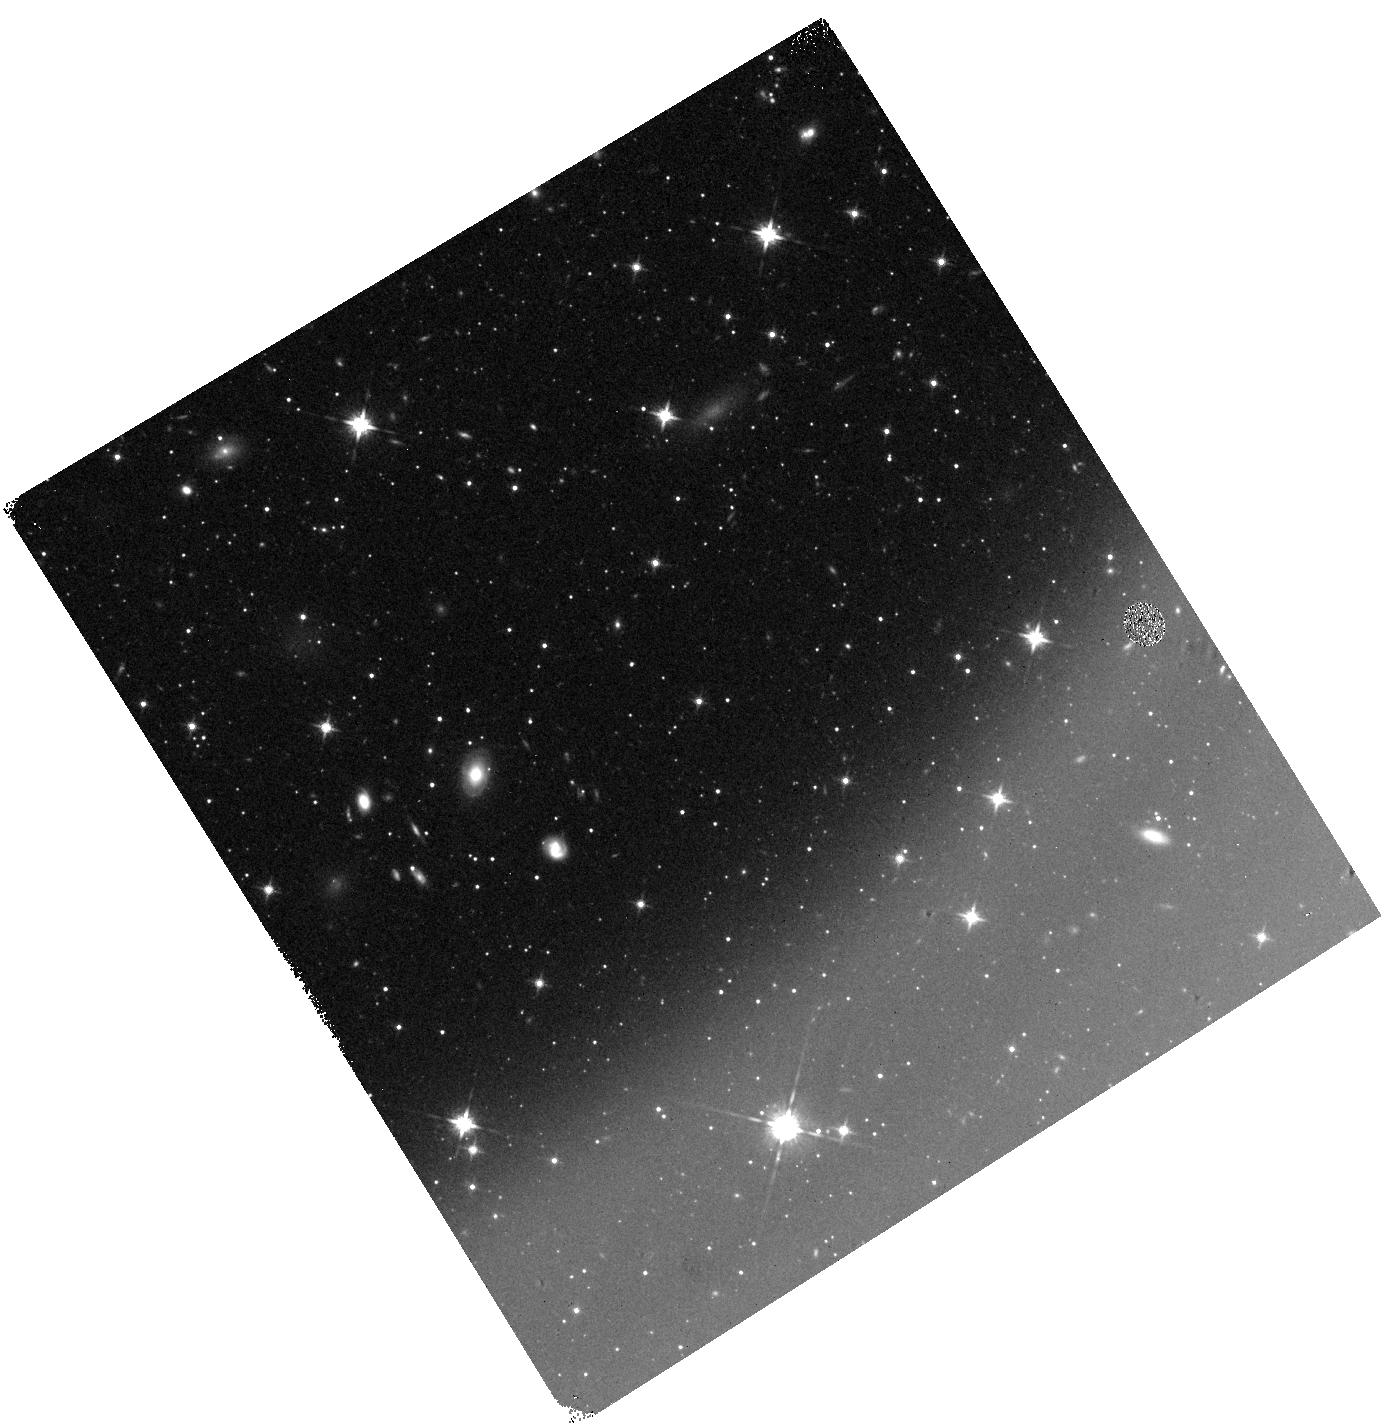
Target: field at RA 95.903°, Dec -64.528°
Instrument: WFC3/IR
Filter: F125W
Exposure: 10 min
Observation ID: hst_11700_2v_wfc3_ir_f125w_ib8d2v

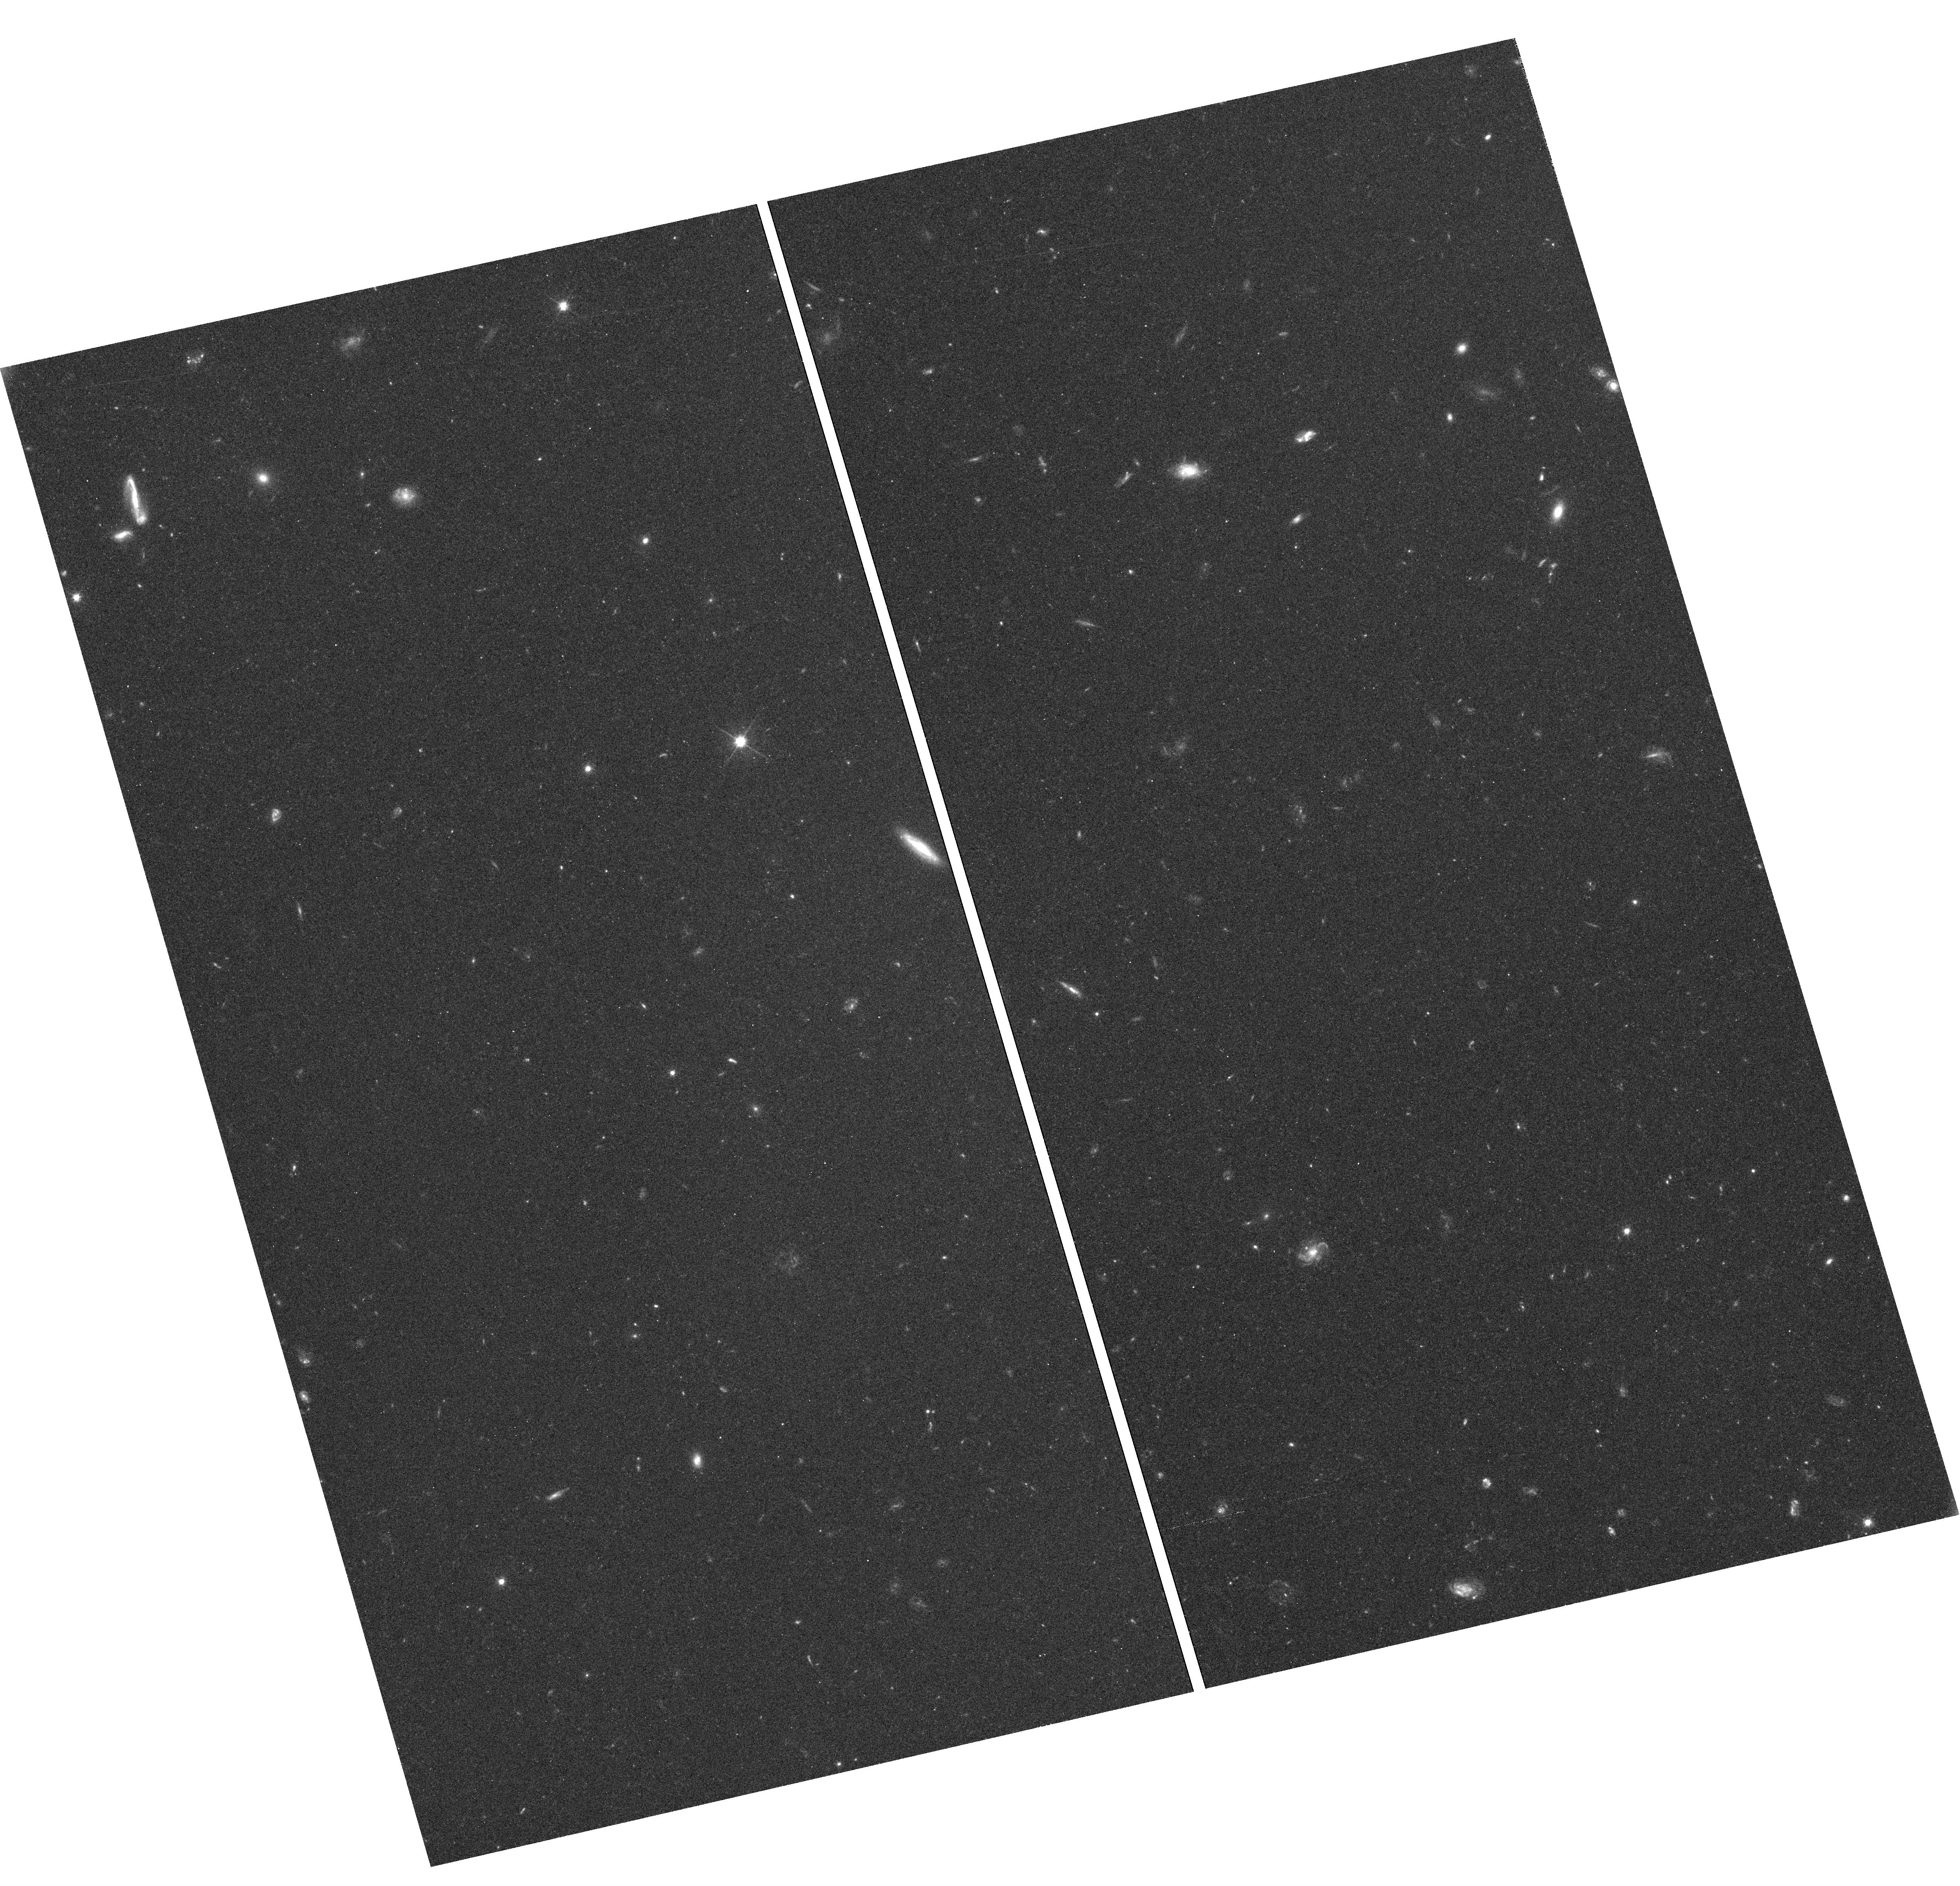
Target: field at RA 17.544°, Dec -2.402°
Instrument: WFC3/UVIS
Filter: F606W
Exposure: 45 min
Observation ID: hst_11700_10_wfc3_uvis_f606w_ib8d10

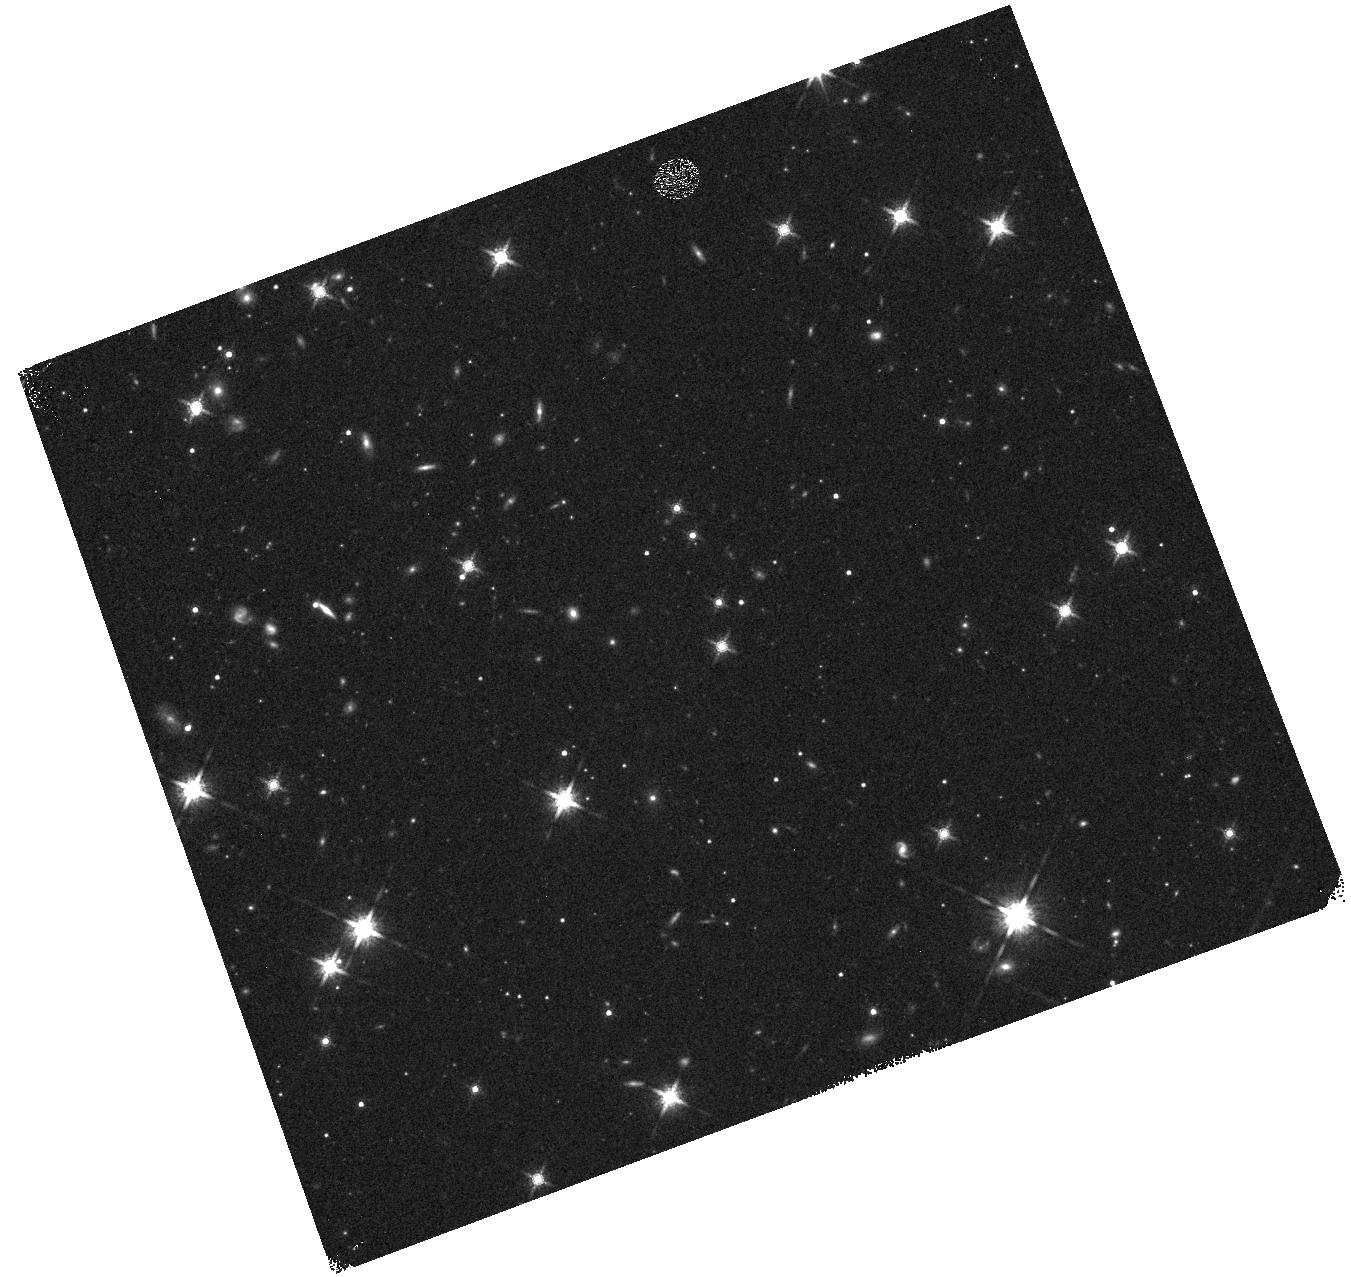
Target: field at RA 99.286°, Dec -75.307°
Instrument: WFC3/IR
Filter: F160W
Exposure: 7 min
Observation ID: hst_11700_95_wfc3_ir_f160w_ib8d95

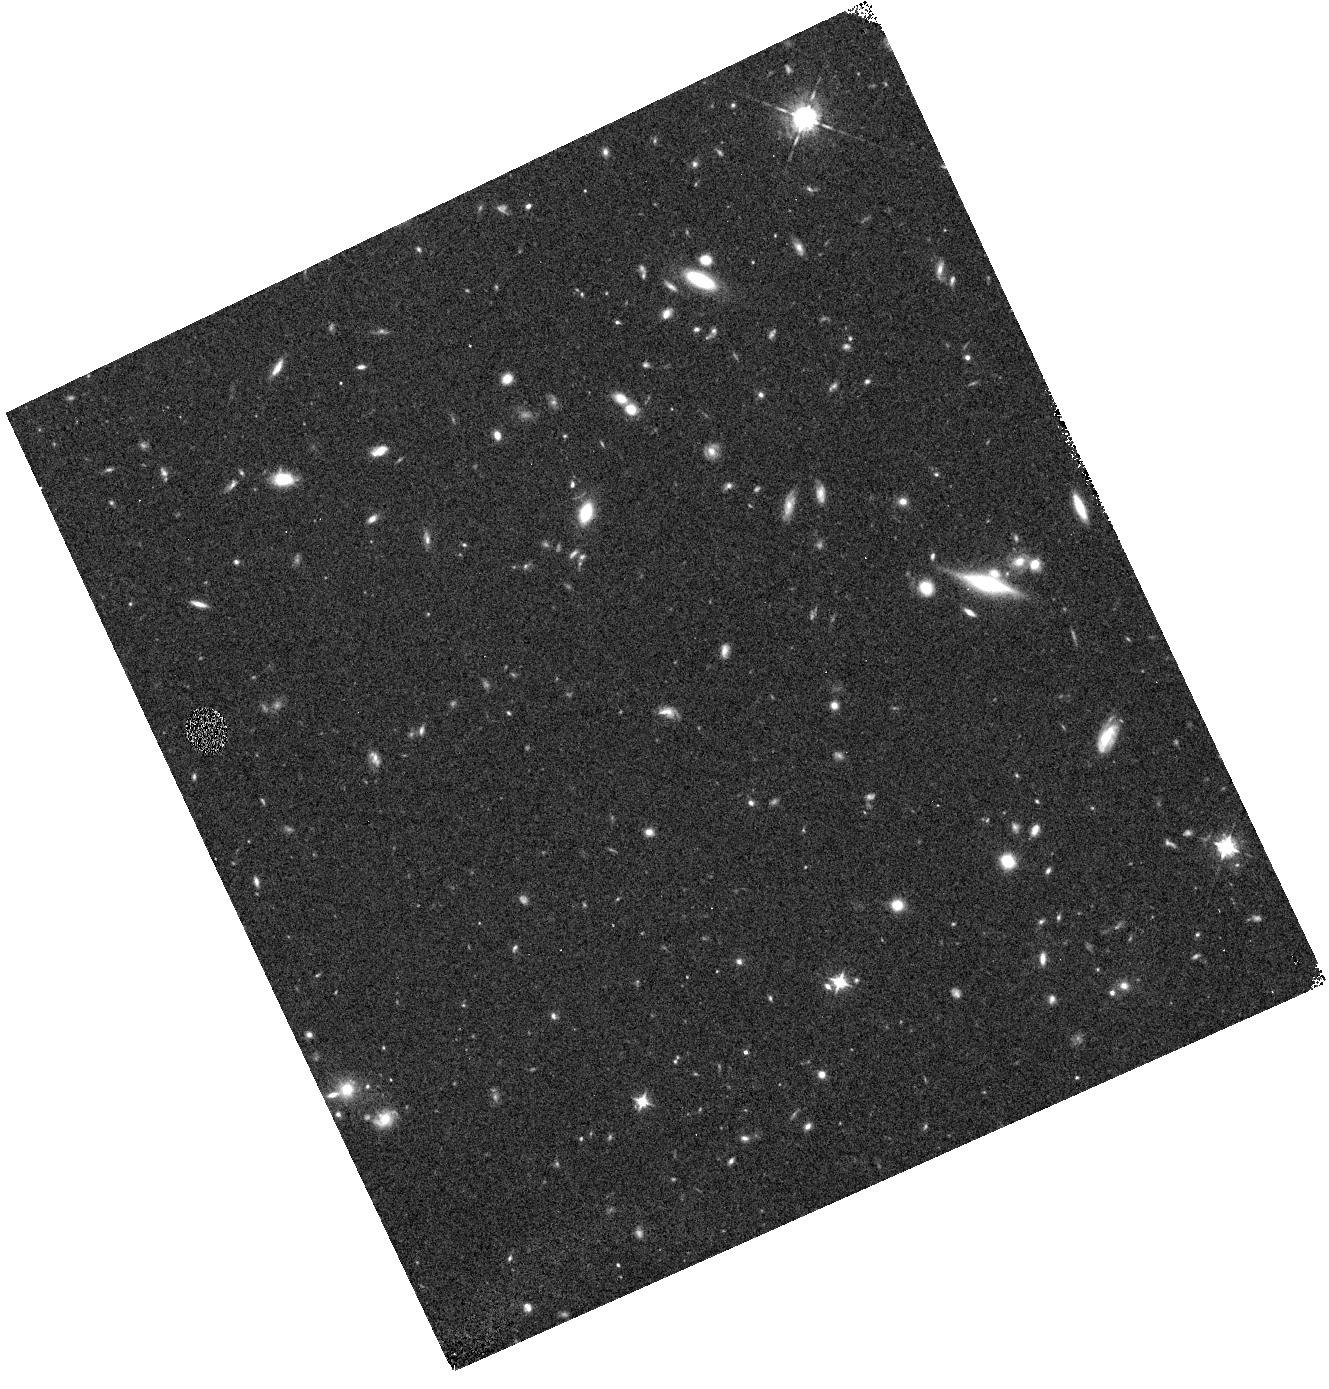
Target: field at RA 17.525°, Dec -2.398°
Instrument: WFC3/IR
Filter: F098M
Exposure: 32 min
Observation ID: hst_11700_28_wfc3_ir_f098m_ib8d28

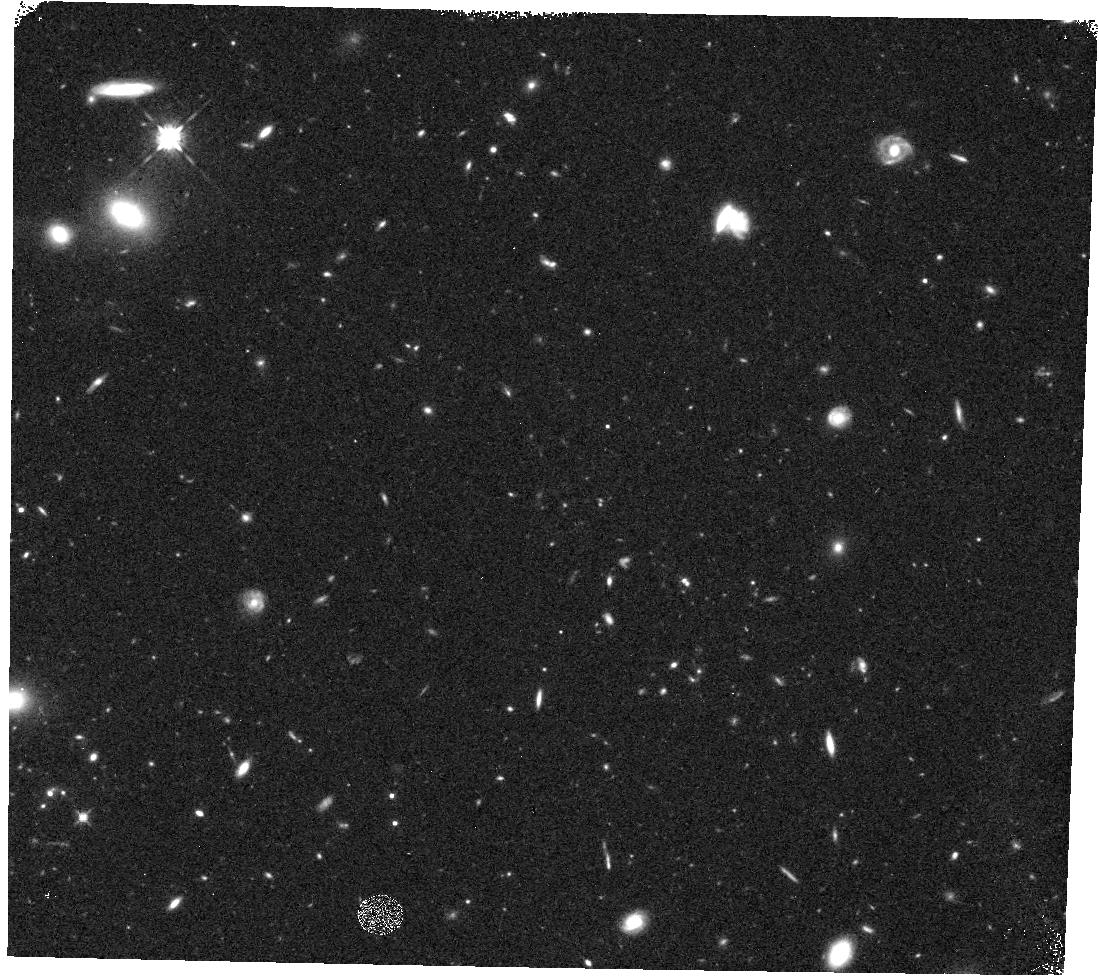
Target: field at RA 191.184°, Dec 33.937°
Instrument: WFC3/IR
Filter: F125W
Exposure: 13 min
Observation ID: hst_11700_52_wfc3_ir_f125w_ib8d52

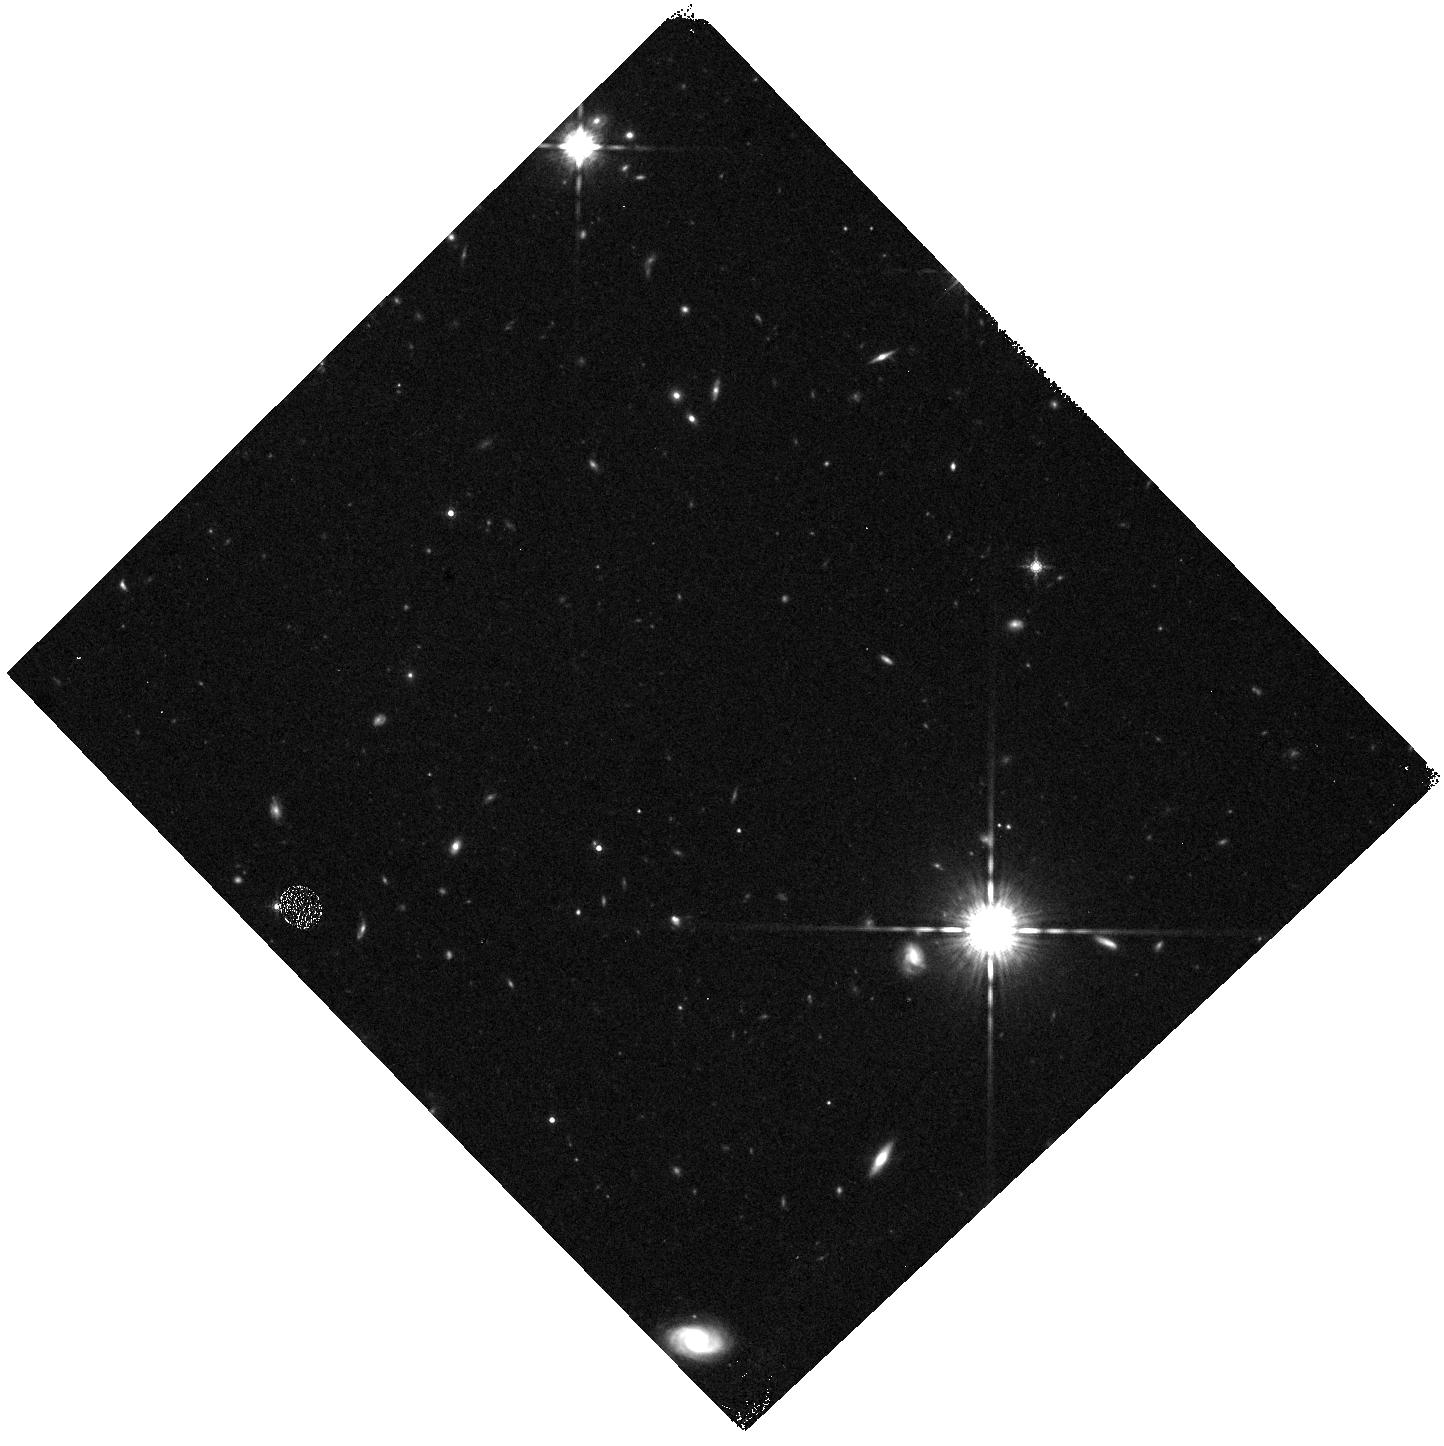
Target: field at RA 141.390°, Dec 40.005°
Instrument: WFC3/IR
Filter: F160W
Exposure: 15 min
Observation ID: hst_11700_48_wfc3_ir_f160w_ib8d48

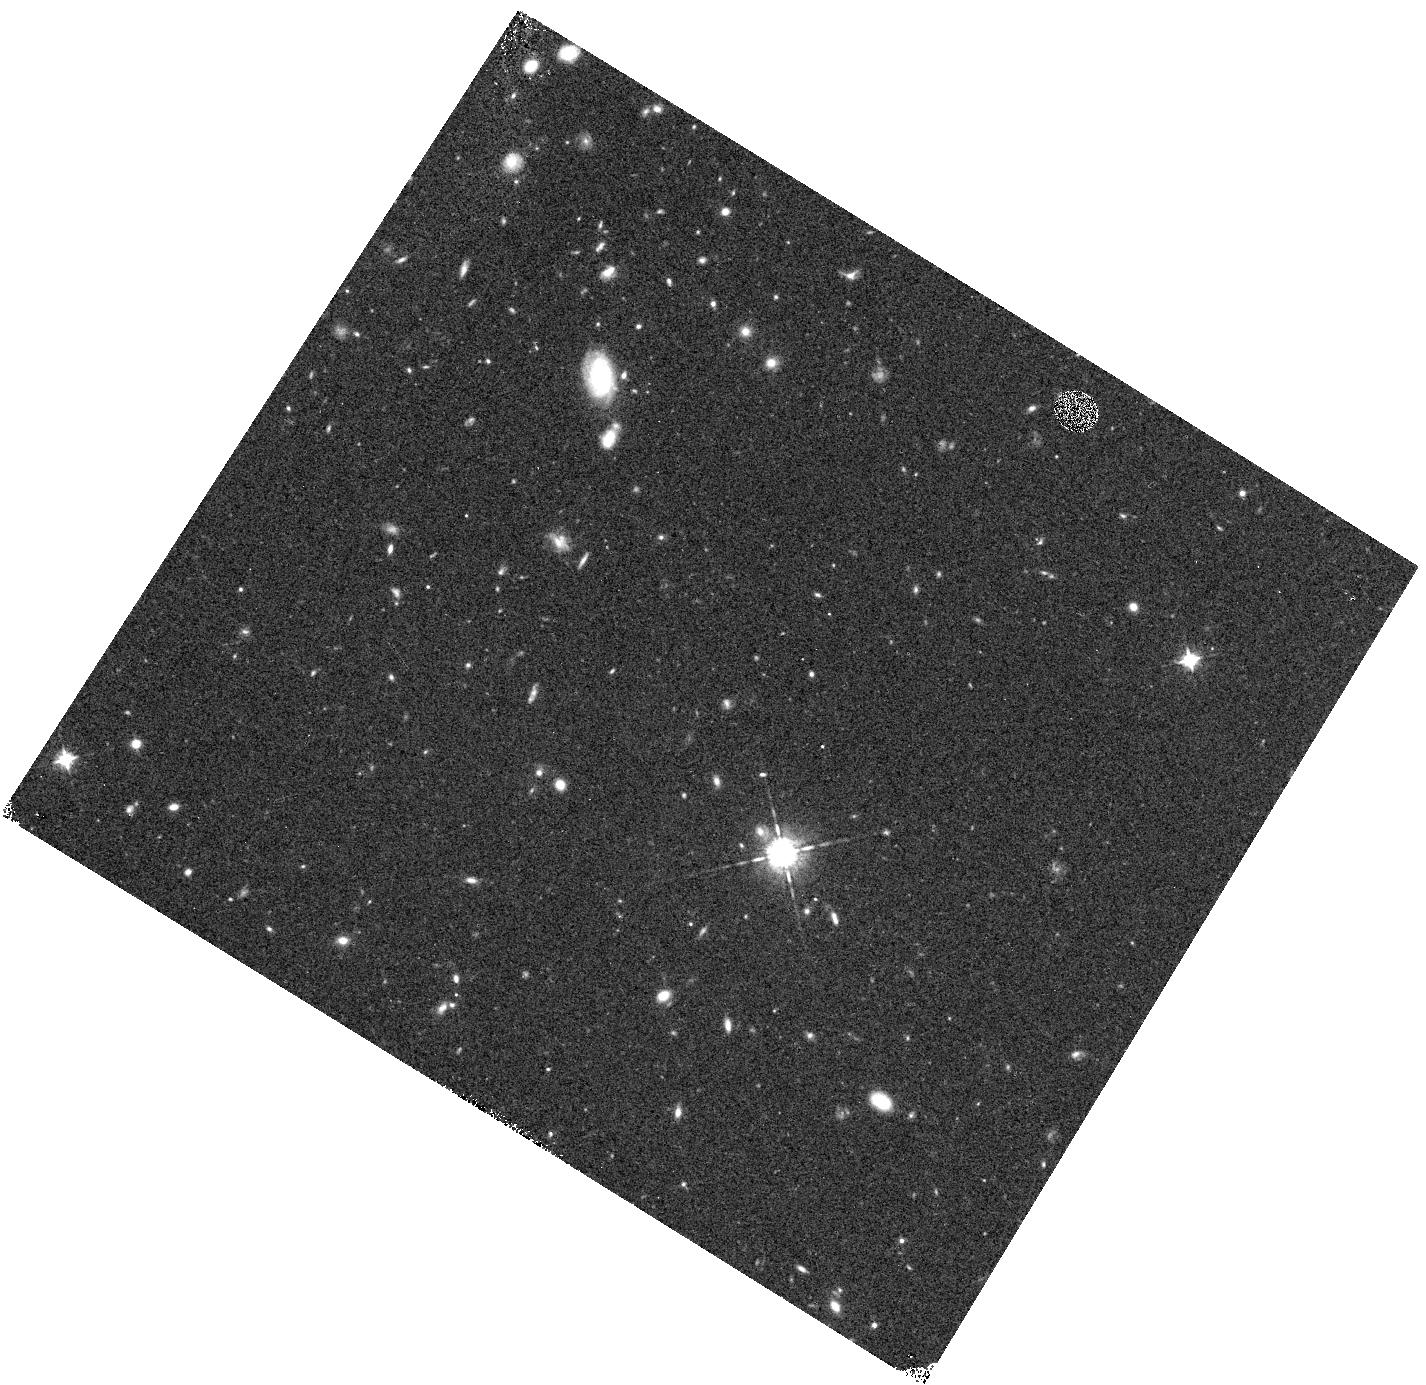
Target: field at RA 182.358°, Dec 45.723°
Instrument: WFC3/IR
Filter: F098M
Exposure: 18 min
Observation ID: hst_11700_0r_wfc3_ir_f098m_ib8d0r

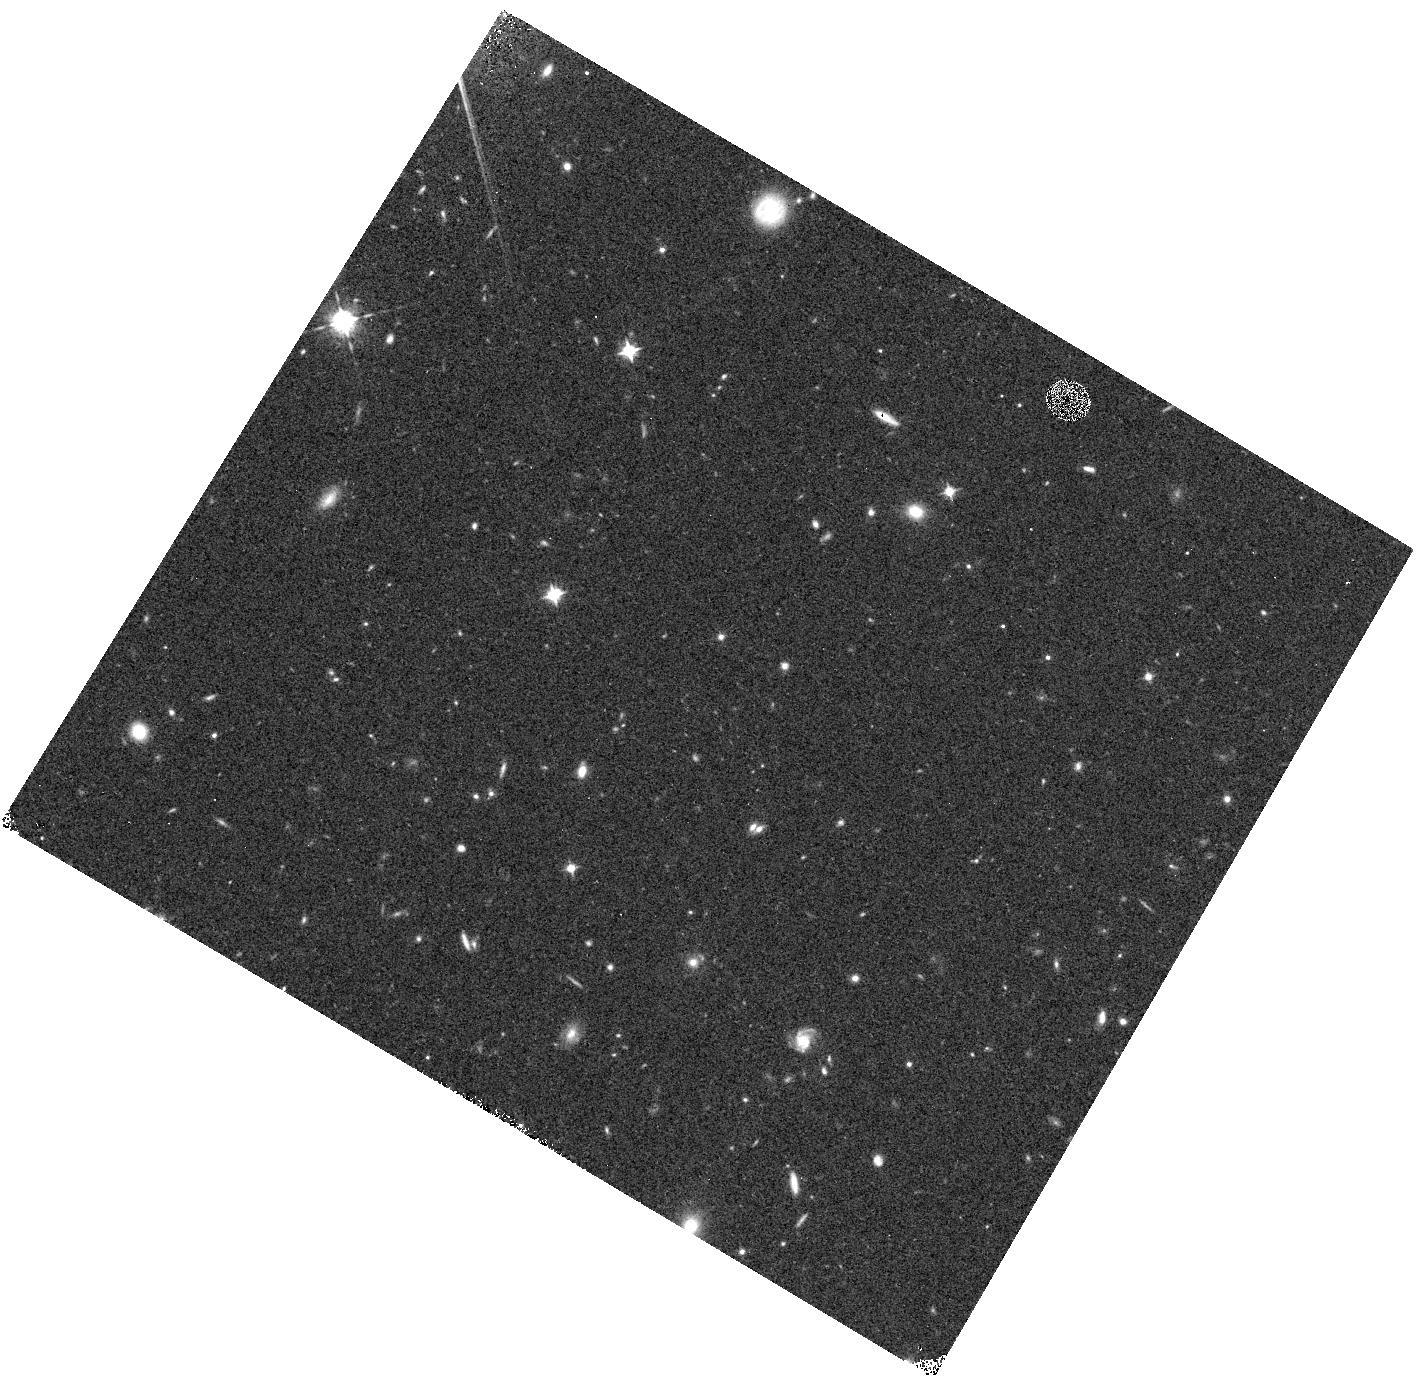
Target: field at RA 124.834°, Dec 49.183°
Instrument: WFC3/IR
Filter: F098M
Exposure: 13 min
Observation ID: hst_11700_0h_wfc3_ir_f098m_ib8d0h

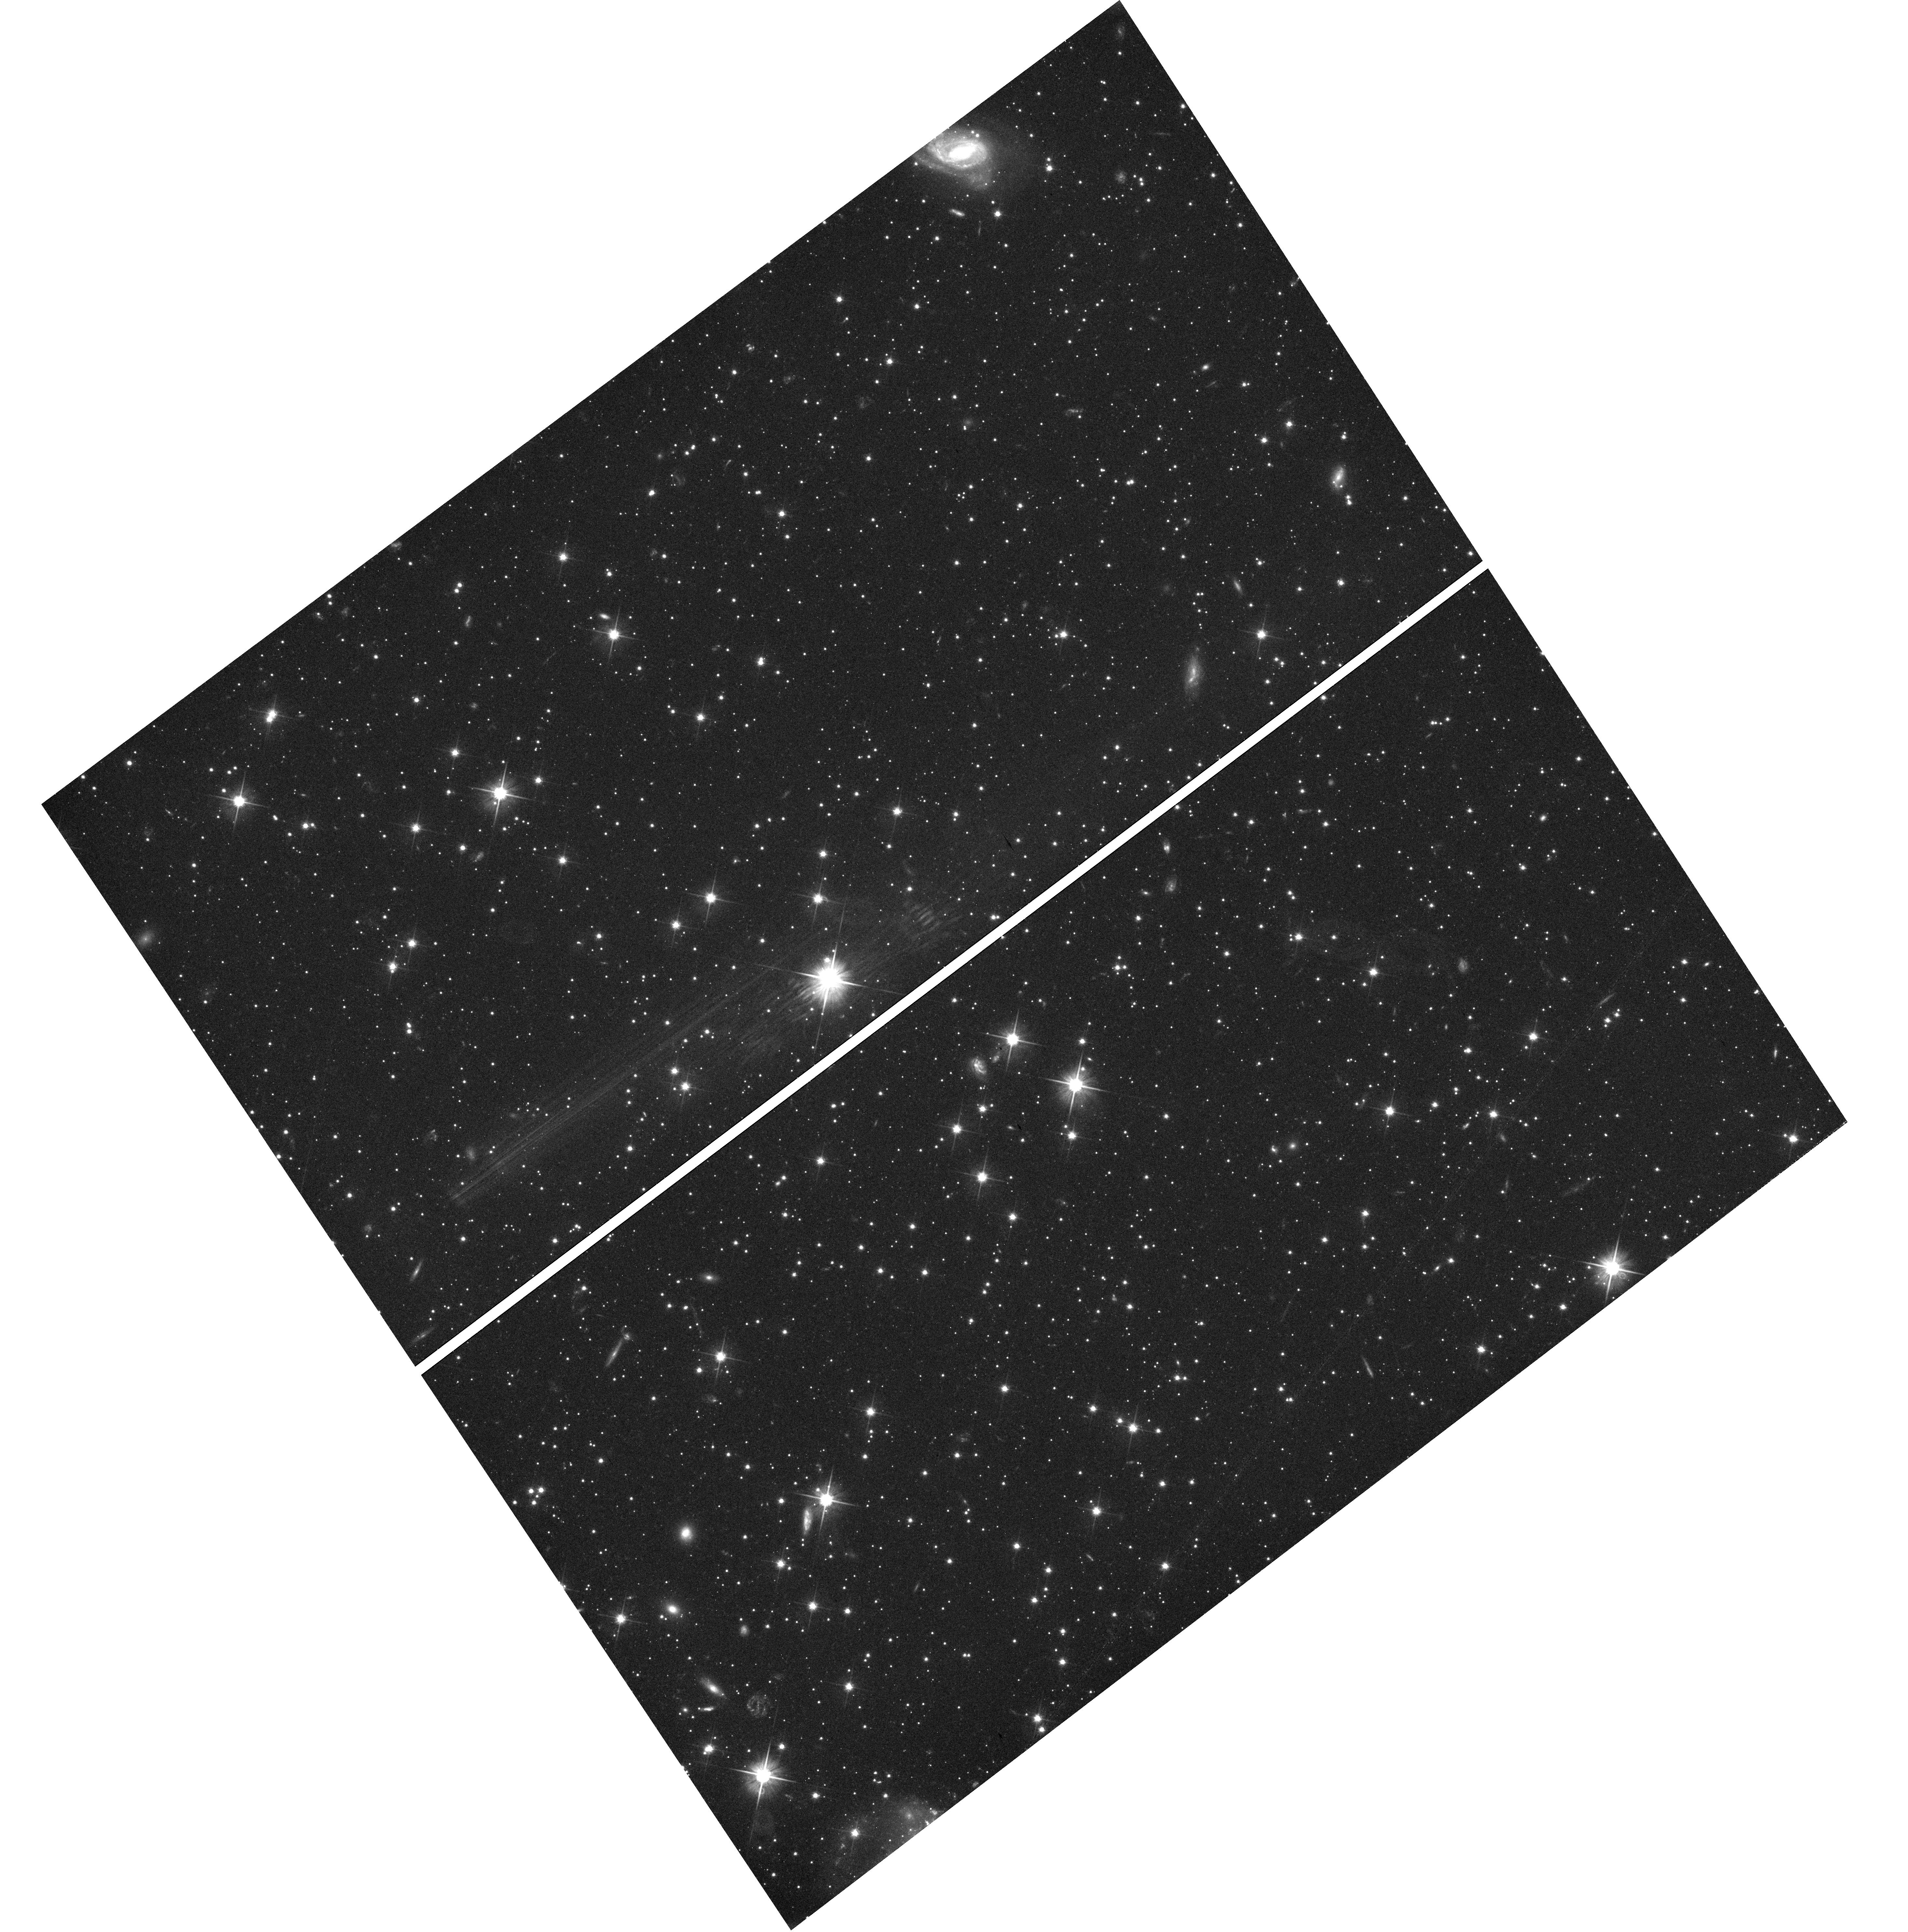
Target: field at RA 88.272°, Dec -64.090°
Instrument: WFC3/UVIS
Filter: F606W
Exposure: 30 min
Observation ID: hst_11700_82_wfc3_uvis_f606w_ib8d82

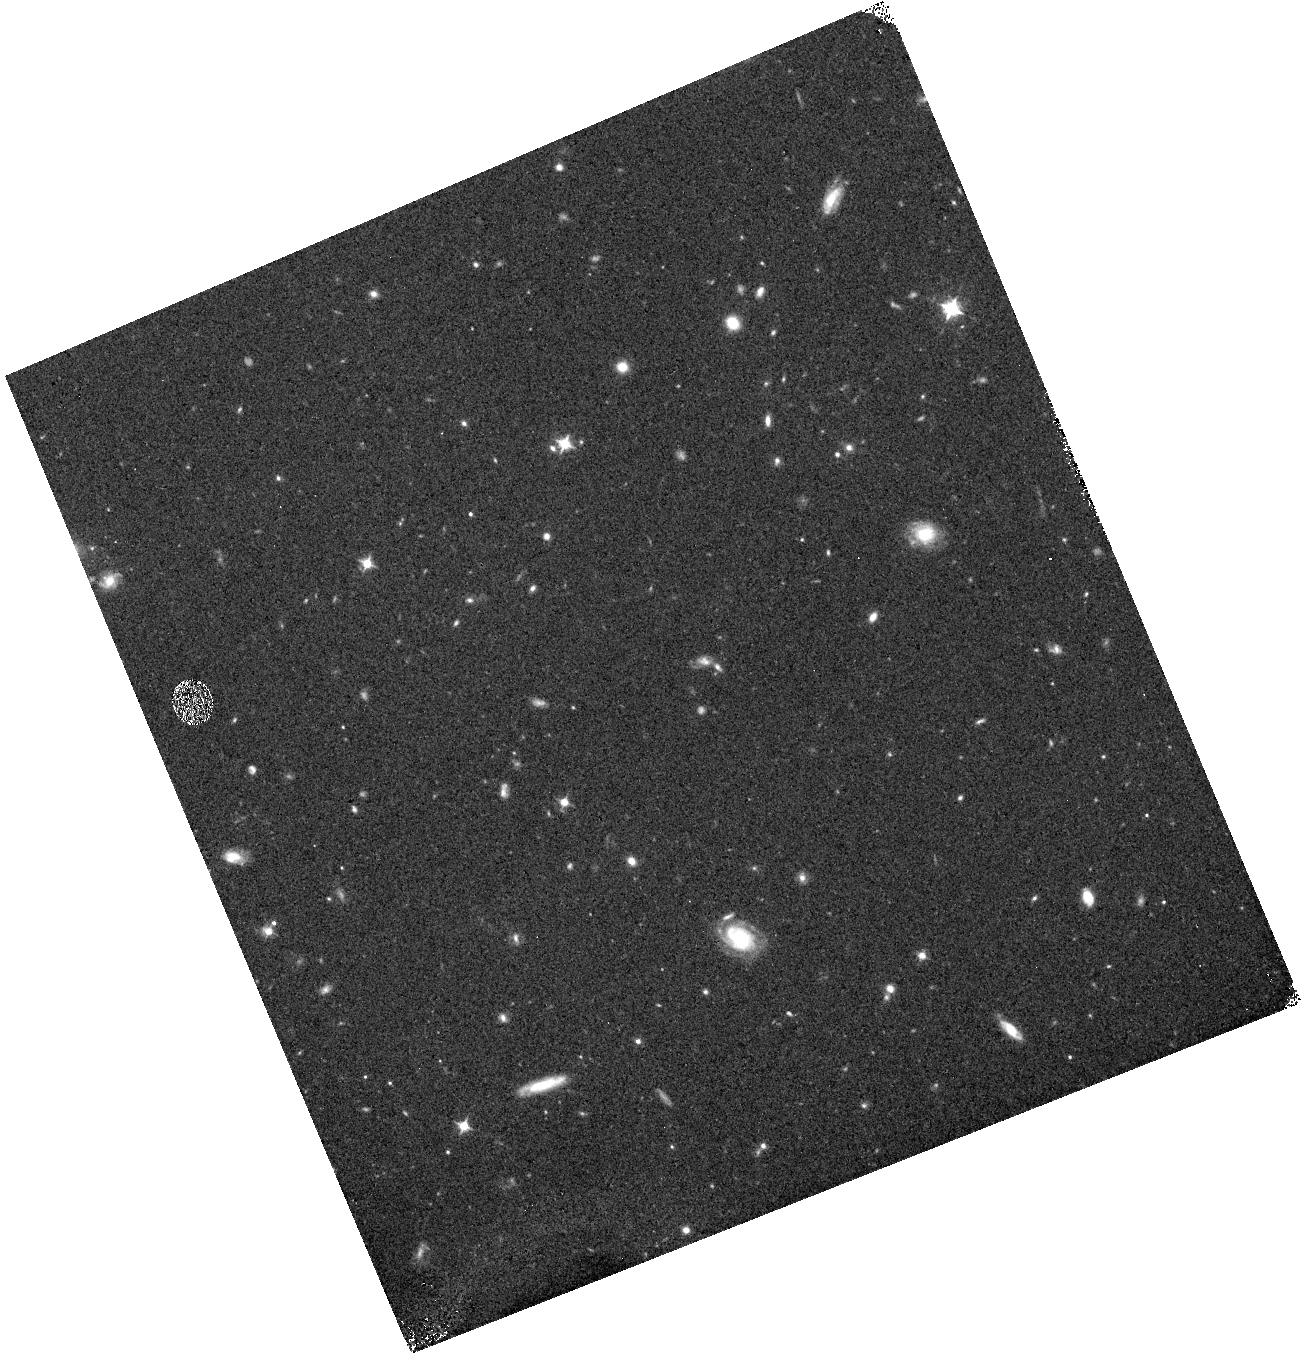
Target: field at RA 17.516°, Dec -2.417°
Instrument: WFC3/IR
Filter: F098M
Exposure: 17 min
Observation ID: hst_11700_05_wfc3_ir_f098m_ib8d05

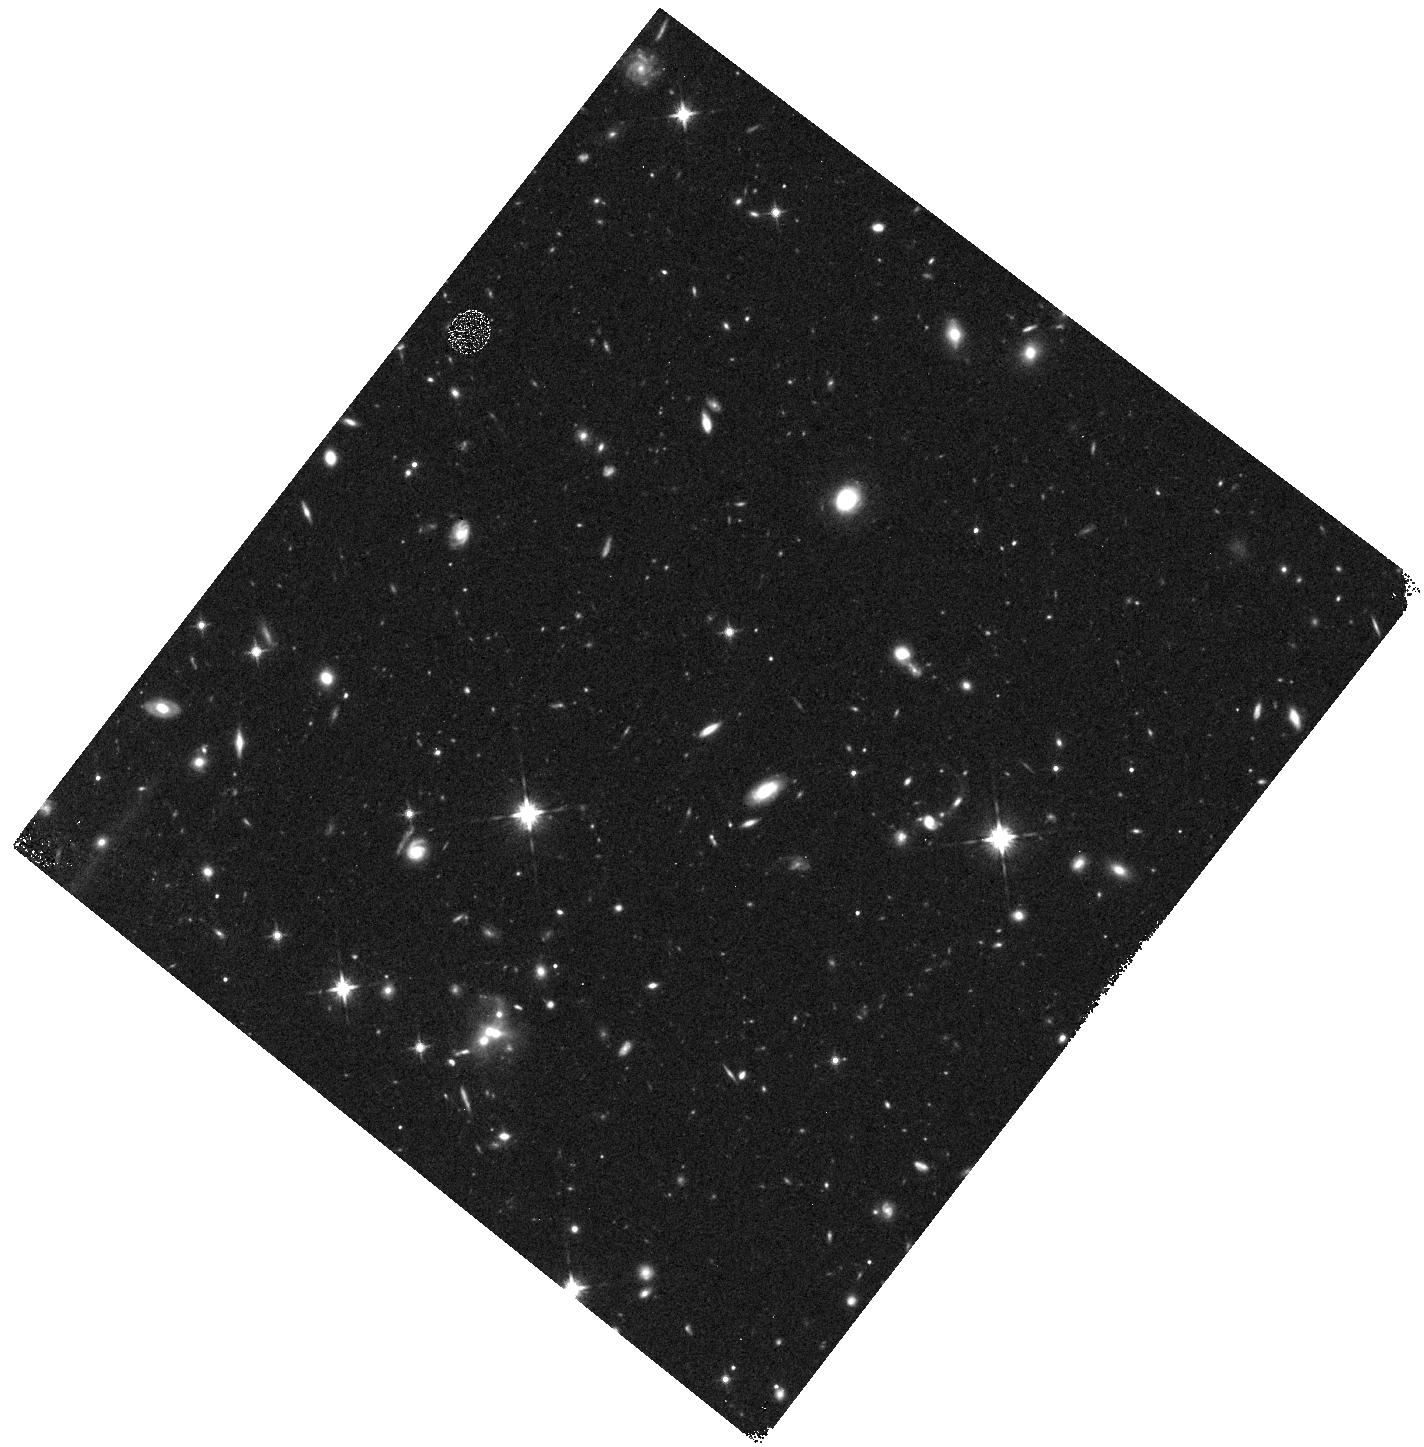
Target: field at RA 248.074°, Dec 37.554°
Instrument: WFC3/IR
Filter: F125W
Exposure: 20 min
Observation ID: hst_11700_2z_wfc3_ir_f125w_ib8d2z

Bright Galaxies at z>7.5 with a WFC3 Pure Parallel Survey (PI: Trenti, Michele)

The epoch of reionization represents a special moment in the history of the Universe as it is during this era that the first galaxies and star clusters are formed. Reionization also profoundly affects the environment where subsequent generations of galaxies evolve. Our overarching goal is to test the hypothesis that galaxies are responsible for reionizing neutral hydrogen. To do so we propose to carry out a pure parallel WFC3 survey to constrain the bright end of the redshift z>7.5 galaxy luminosity function on a total area of 176 arcmin^2 of sky. Extrapolating the evolution of the luminosity function from z~6, we expect to detect about 20 Lyman Break Galaxies brighter than M_* at z~8 significantly improving the current sample of only a few galaxies known at these redshifts. Finding significantly fewer objects than predicted on the basis of extrapolation from z=6 would set strong limits to the brightness of M_*, highlighting a fast evolution of the luminosity function with the possible implication that galaxies alone cannot reionize the Universe. Our observations will find the best candidates for spectroscopic confirmation, that is bright z>7.5 objects, which would be missed by small area deeper surveys. The random pointing nature of the program is ideal to beat cosmic variance, especially severe for luminous massive galaxies, which are strongly clustered. In fact our survey geometry of 38 independent fields will constrain the luminosity function like a contiguous single field survey with two times more area at the same depth. Lyman Break Galaxies at z>7.5 down to m_AB=26.85 (5 sigma) in F125W will be selected as F098M dropouts, using three to five orbits visits that include a total of four filters (F606W, F098M, F125W, F160W) optimized to remove low-redshift interlopers and cool stars. Our data will be highly complementary to a deep field search for high-z galaxies aimed at probing the faint end of the luminosity function, allowing us to disentangle the degeneracy between faint end slope and M_* in a Schechter function fit of the luminosity function. We waive proprietary rights for the data. In addition, we commit to release the coordinates and properties of our z>7.5 candidates within one month from the acquisition of each field.